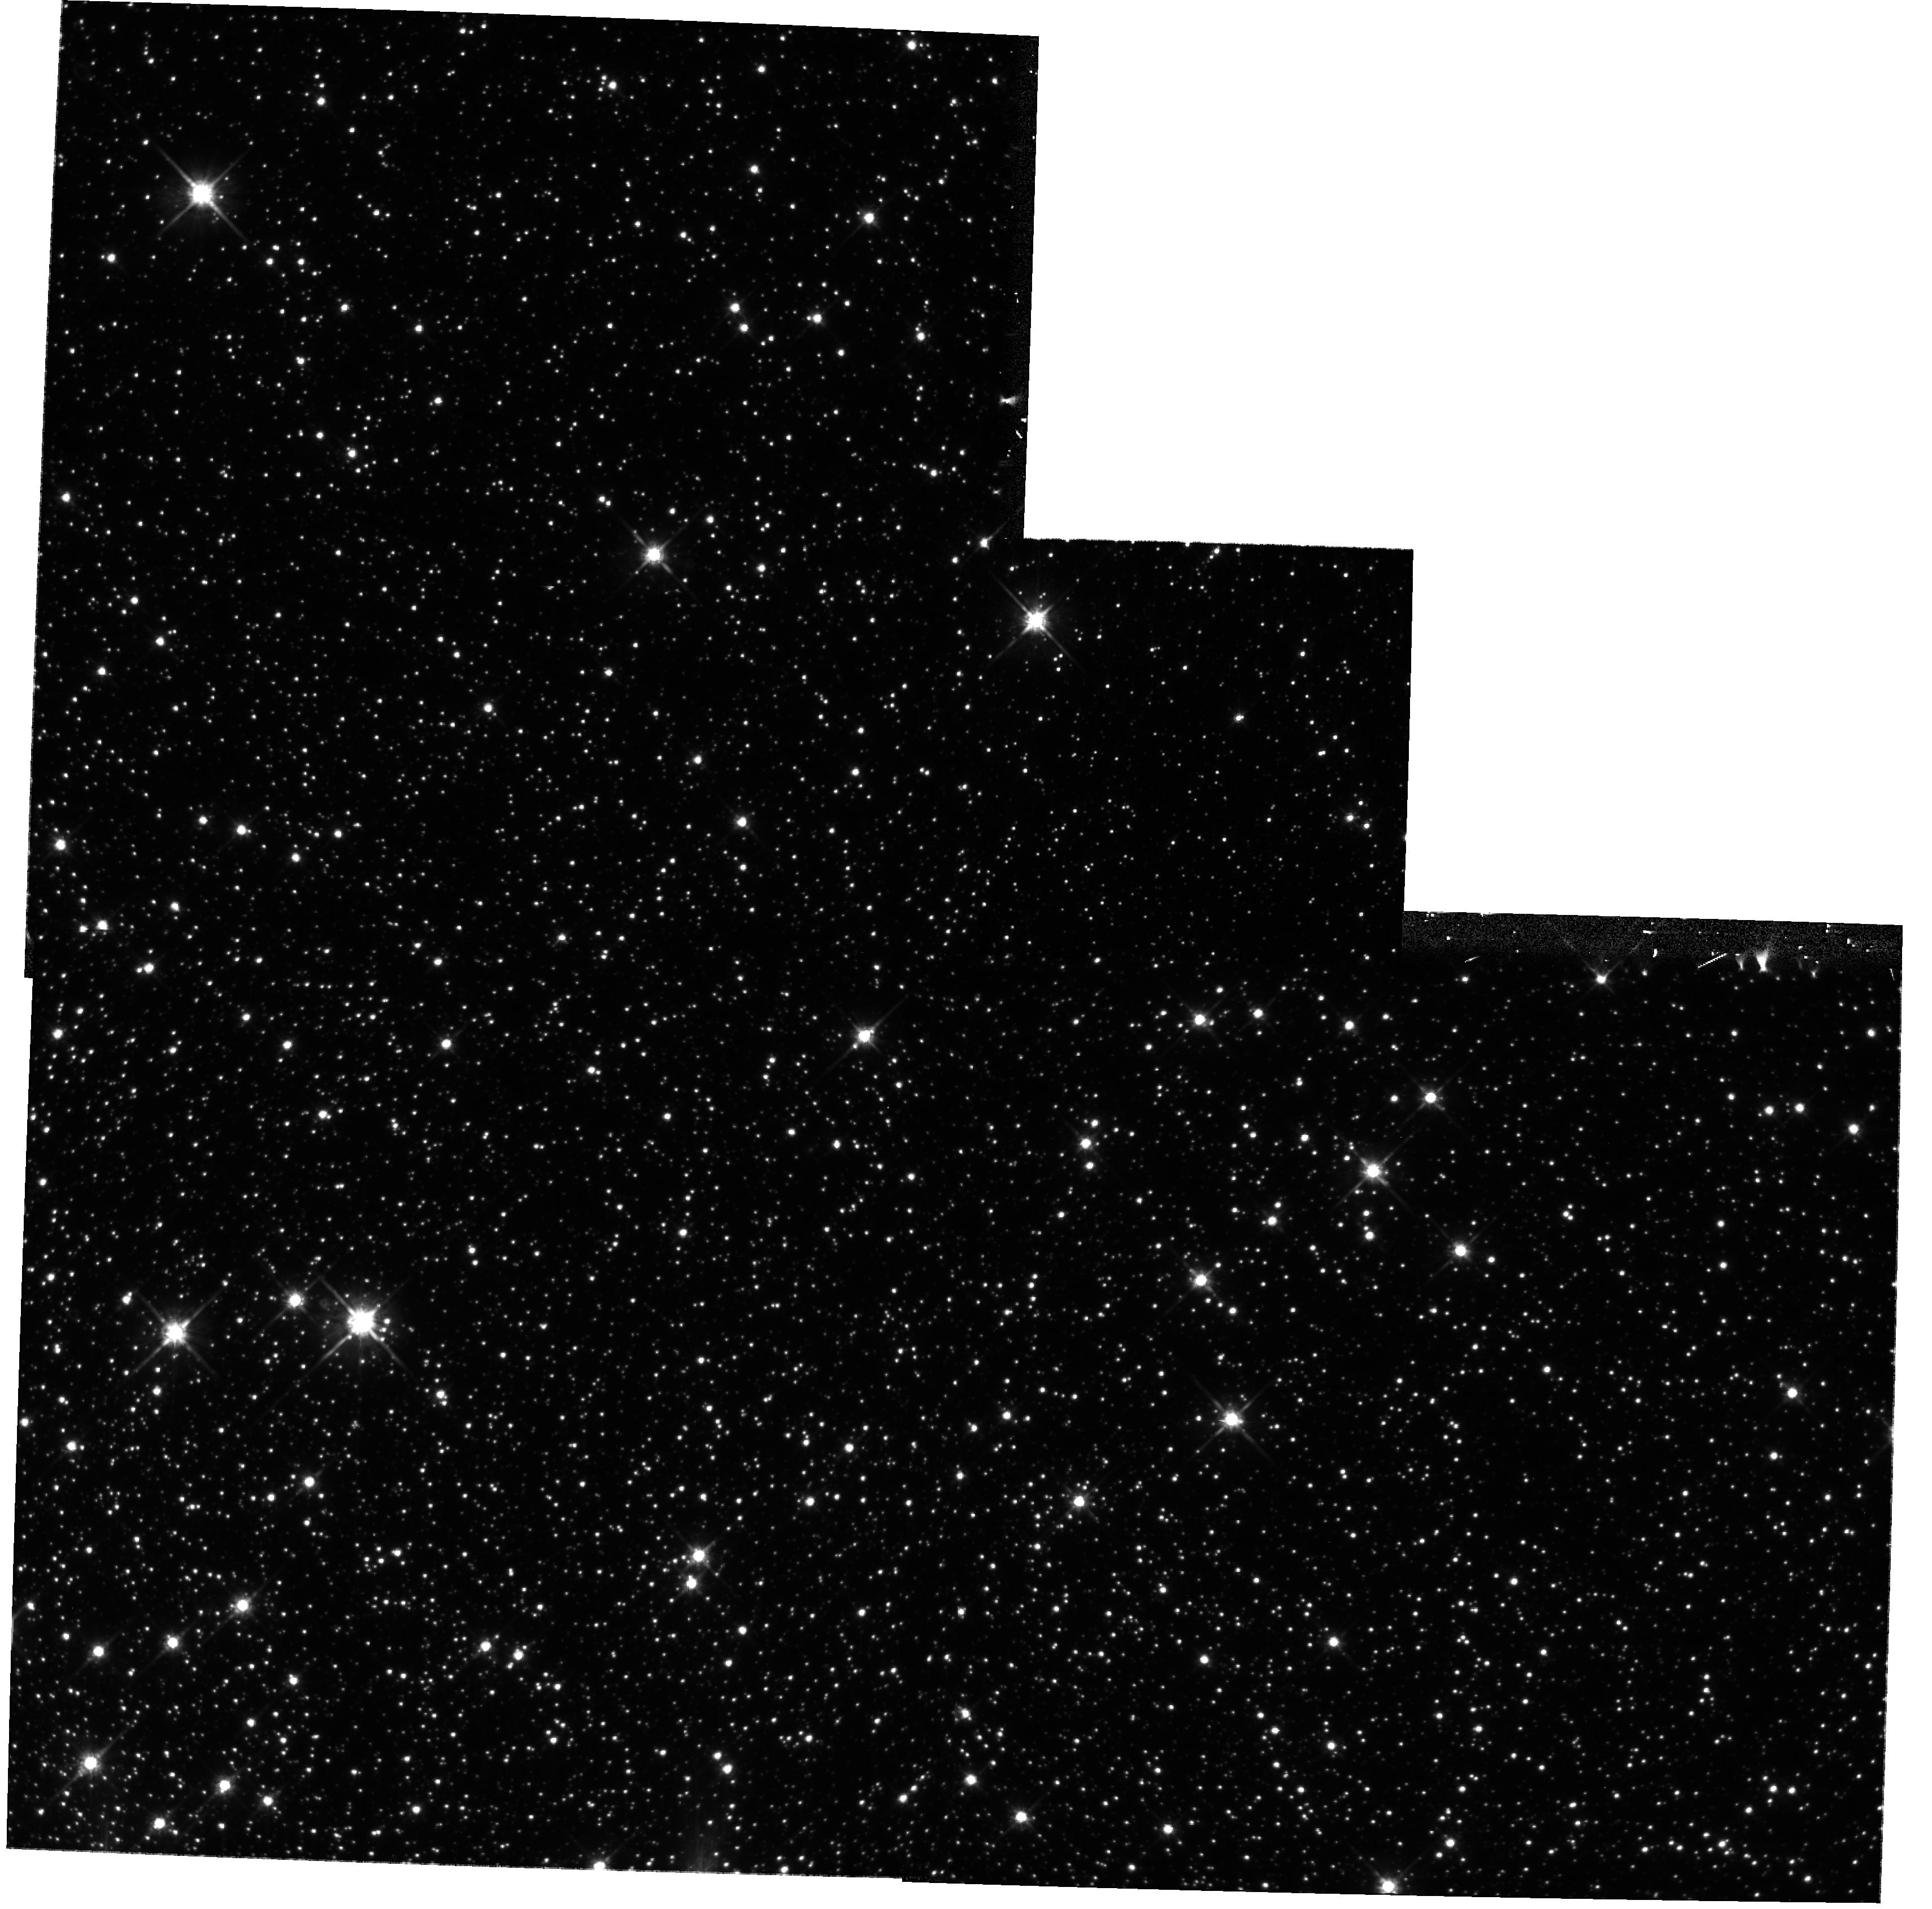
Target: OMEGA-CEN
Instrument: WFPC2/PC
Filter: F814W
Exposure: 12 min
Observation ID: hst_10779_22_wfpc2_pc_f814w_u9ly22

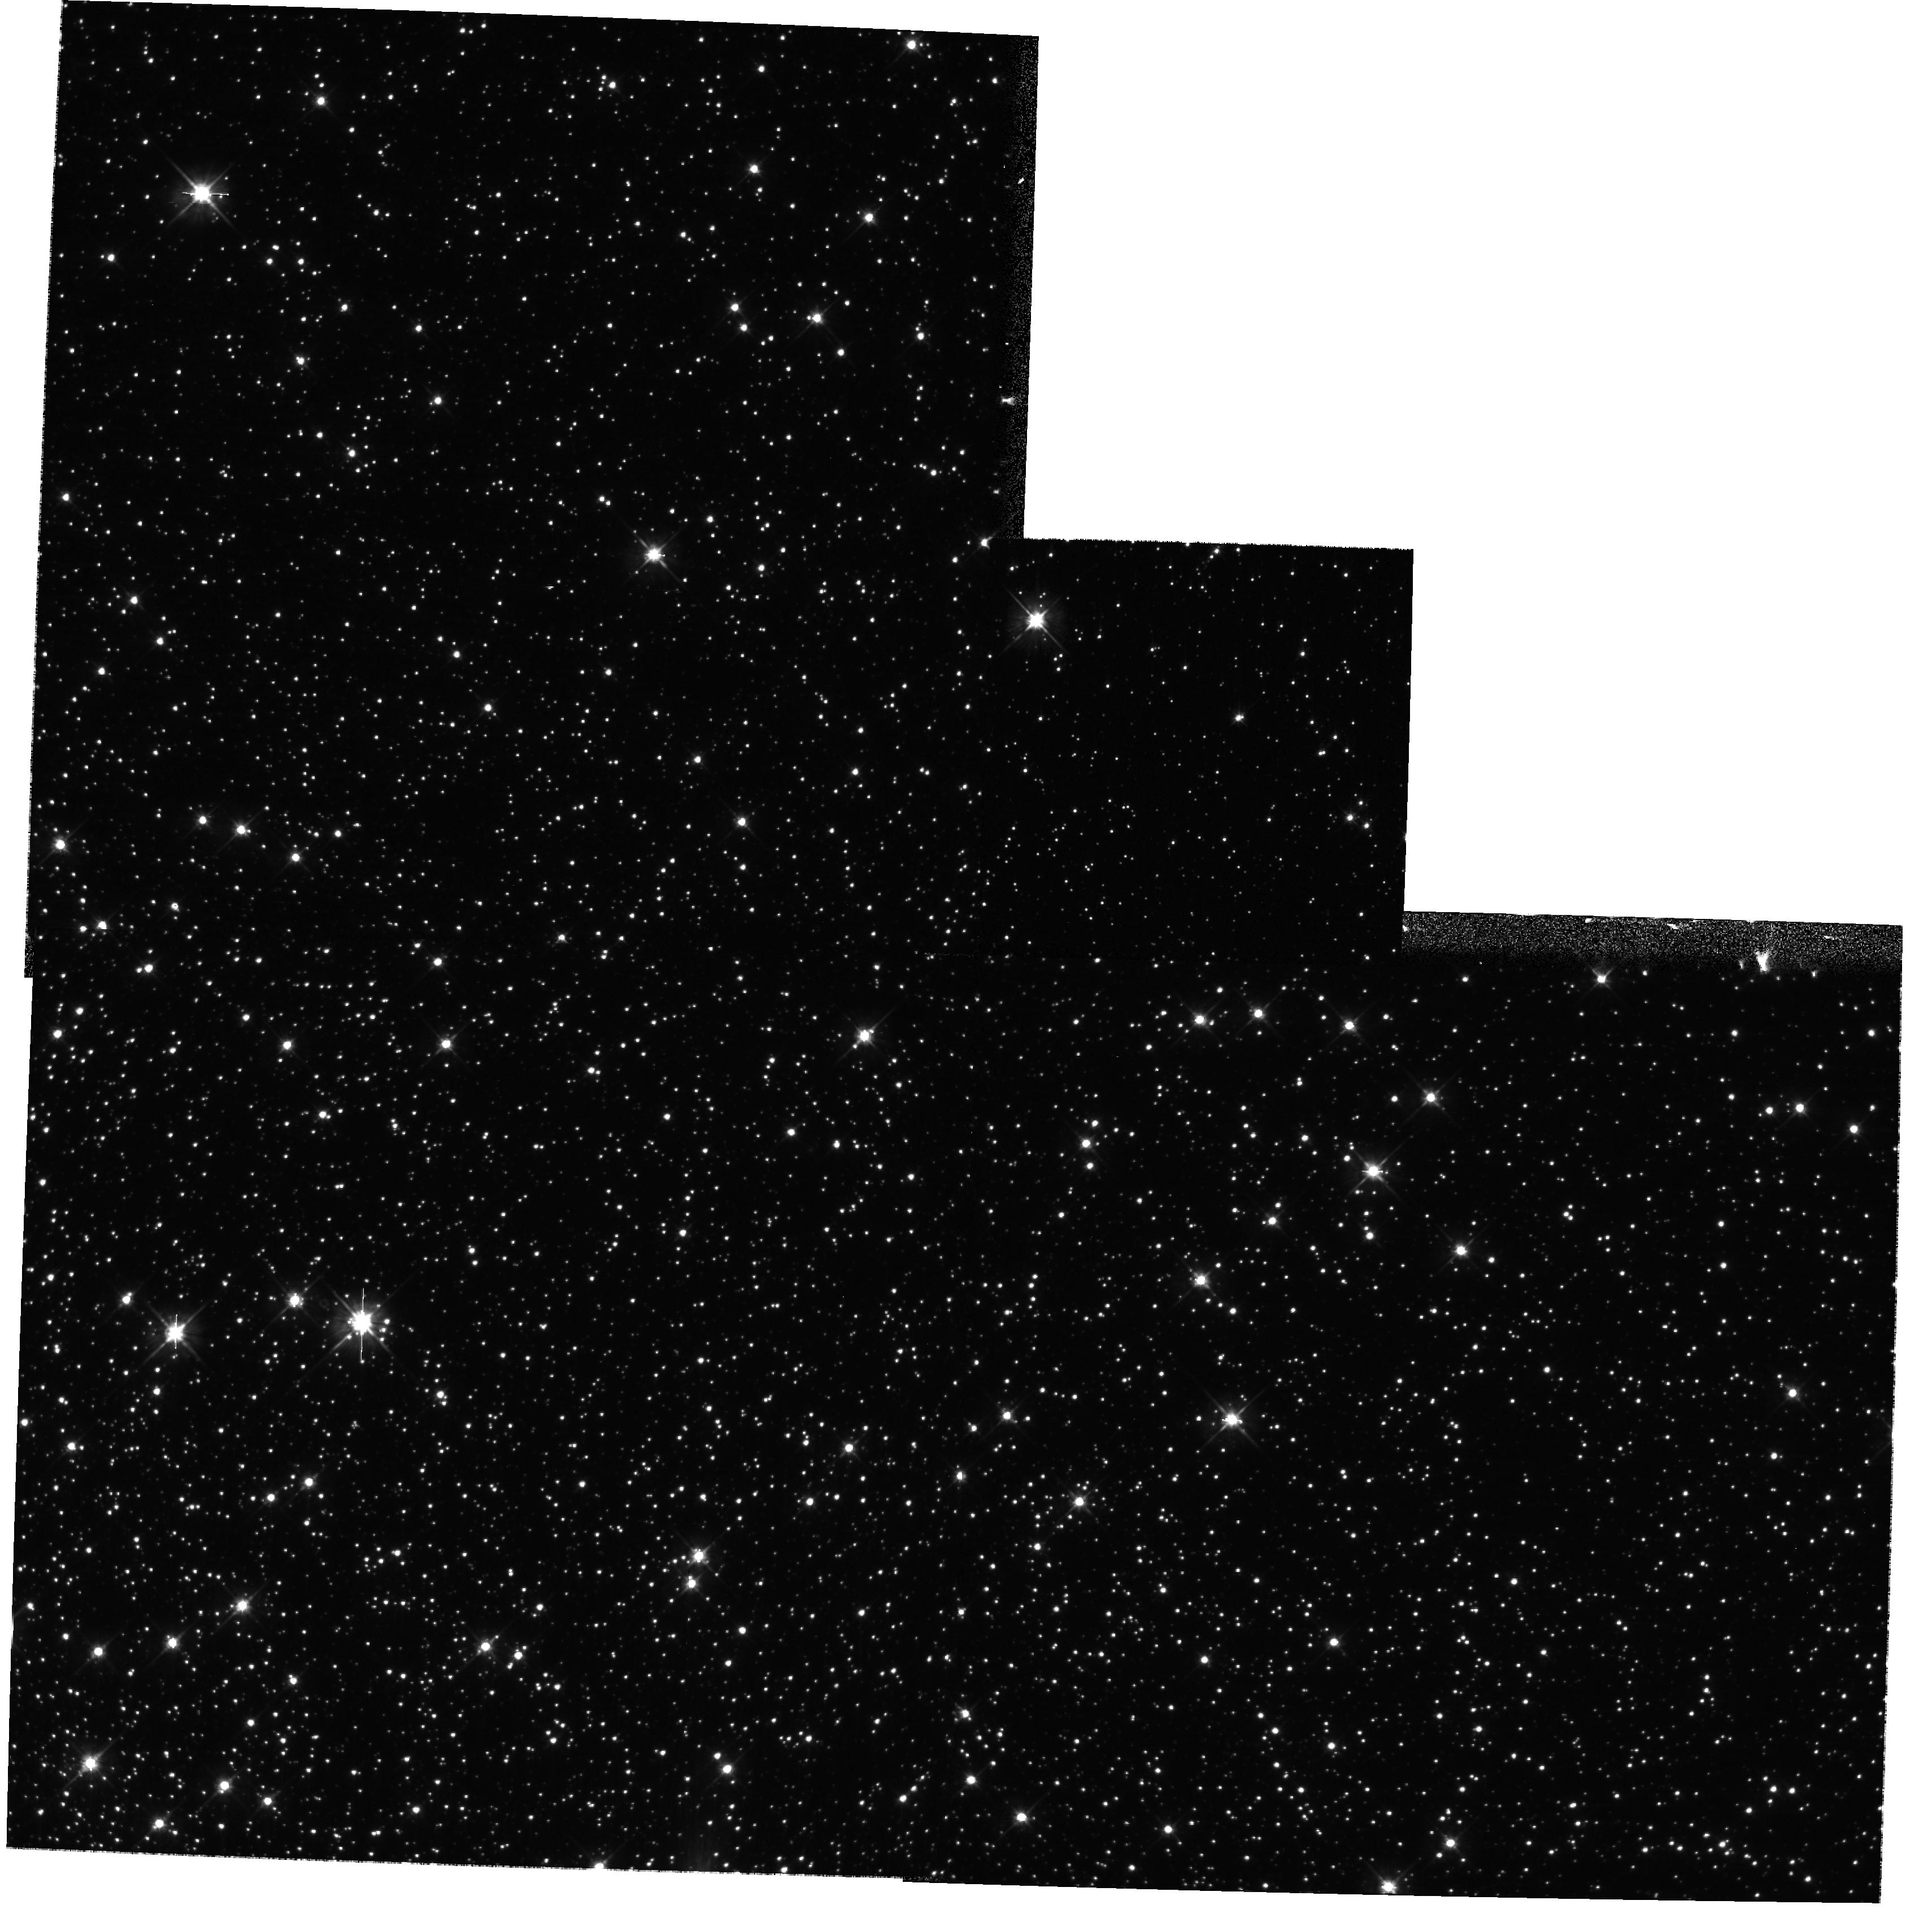
Target: OMEGA-CEN
Instrument: WFPC2/PC
Filter: F555W
Exposure: 5 min
Observation ID: hst_10779_22_wfpc2_pc_f555w_u9ly22

WFPC2 WF4 Temperature Reduction Test #2 (PI: Biretta, John A.)

A serious anomaly has been found in images from the WF4 CCD in WFPC2. The WF4 CCD bias level appears to have become unstable, resulting in sporadic images with either low or zero bias level. The severity and frequency of the problem is rapidly increasing, and it is possible that WF4 will soon become unusable if no work-around is found. The other three CCDs (PC1, WF2, and WF3) appear to be unaffected and continue to operate properly. This is a second test to further reduce temperatures. Orbits: internal 26, external 1